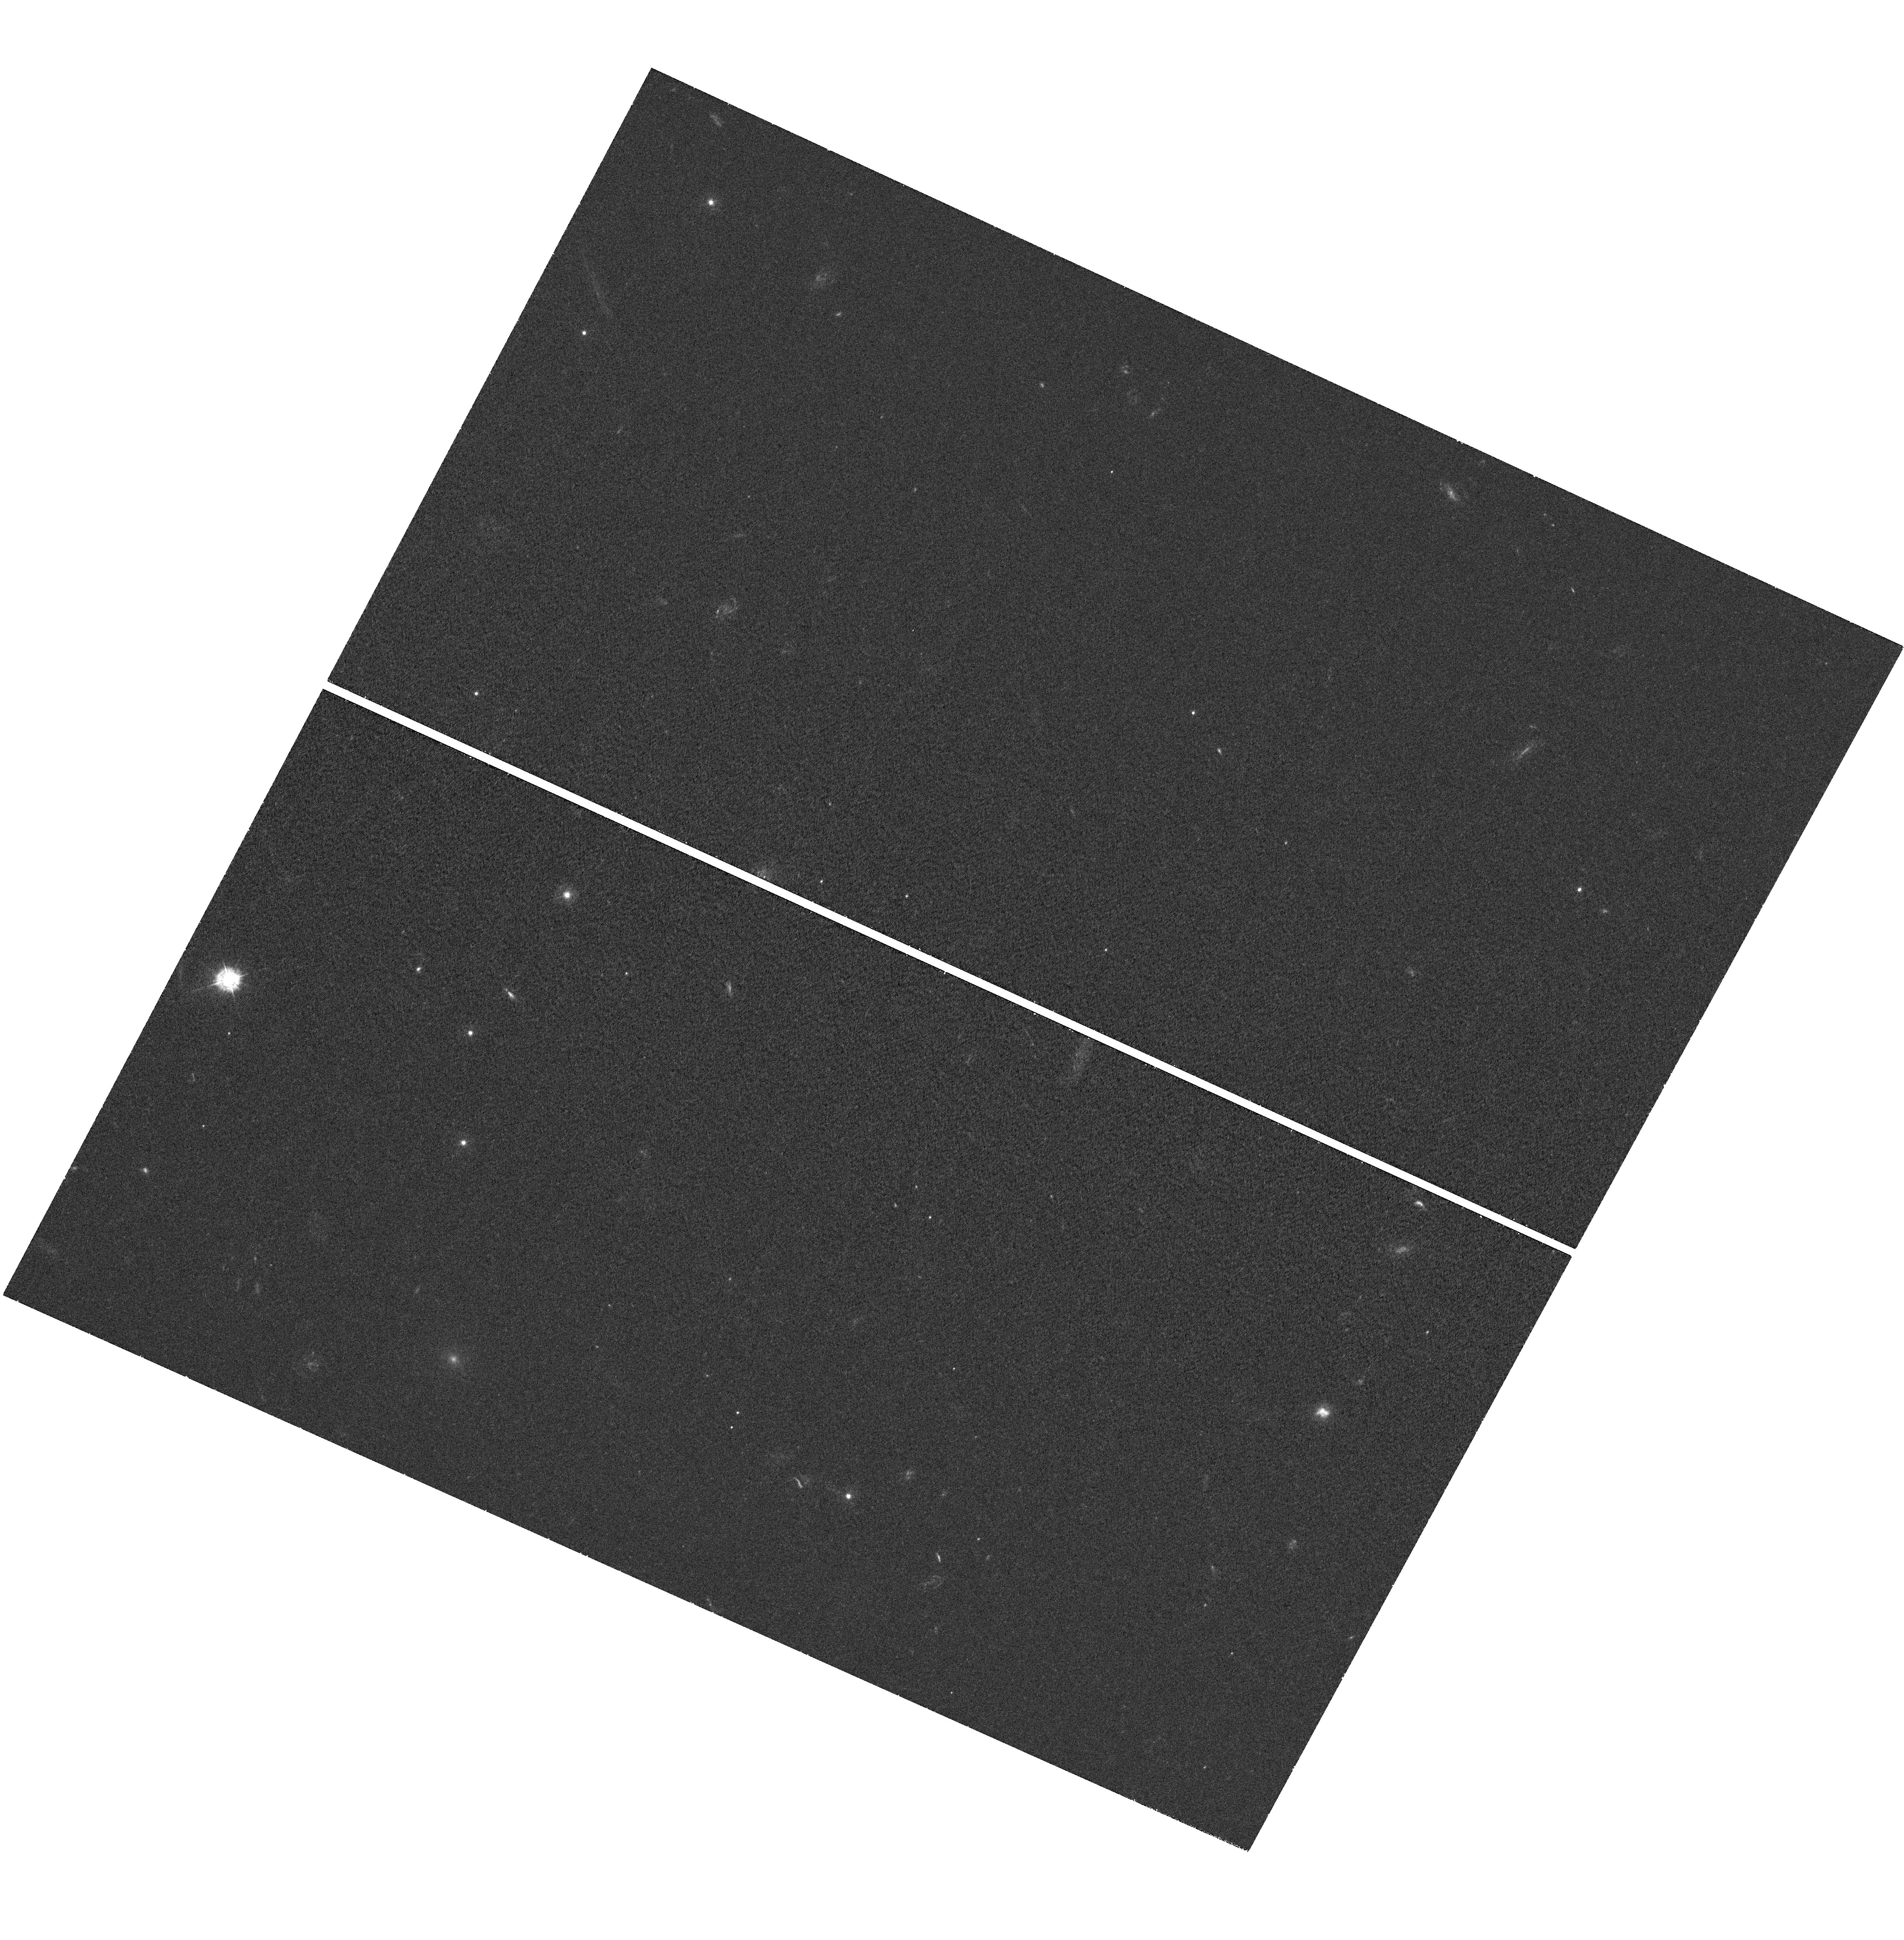
Target: MACS0717+3745
Instrument: WFC3/UVIS
Filter: F336W
Exposure: 40 min
Observation ID: hst_12103_b6_wfc3_uvis_f336w_ibflb6

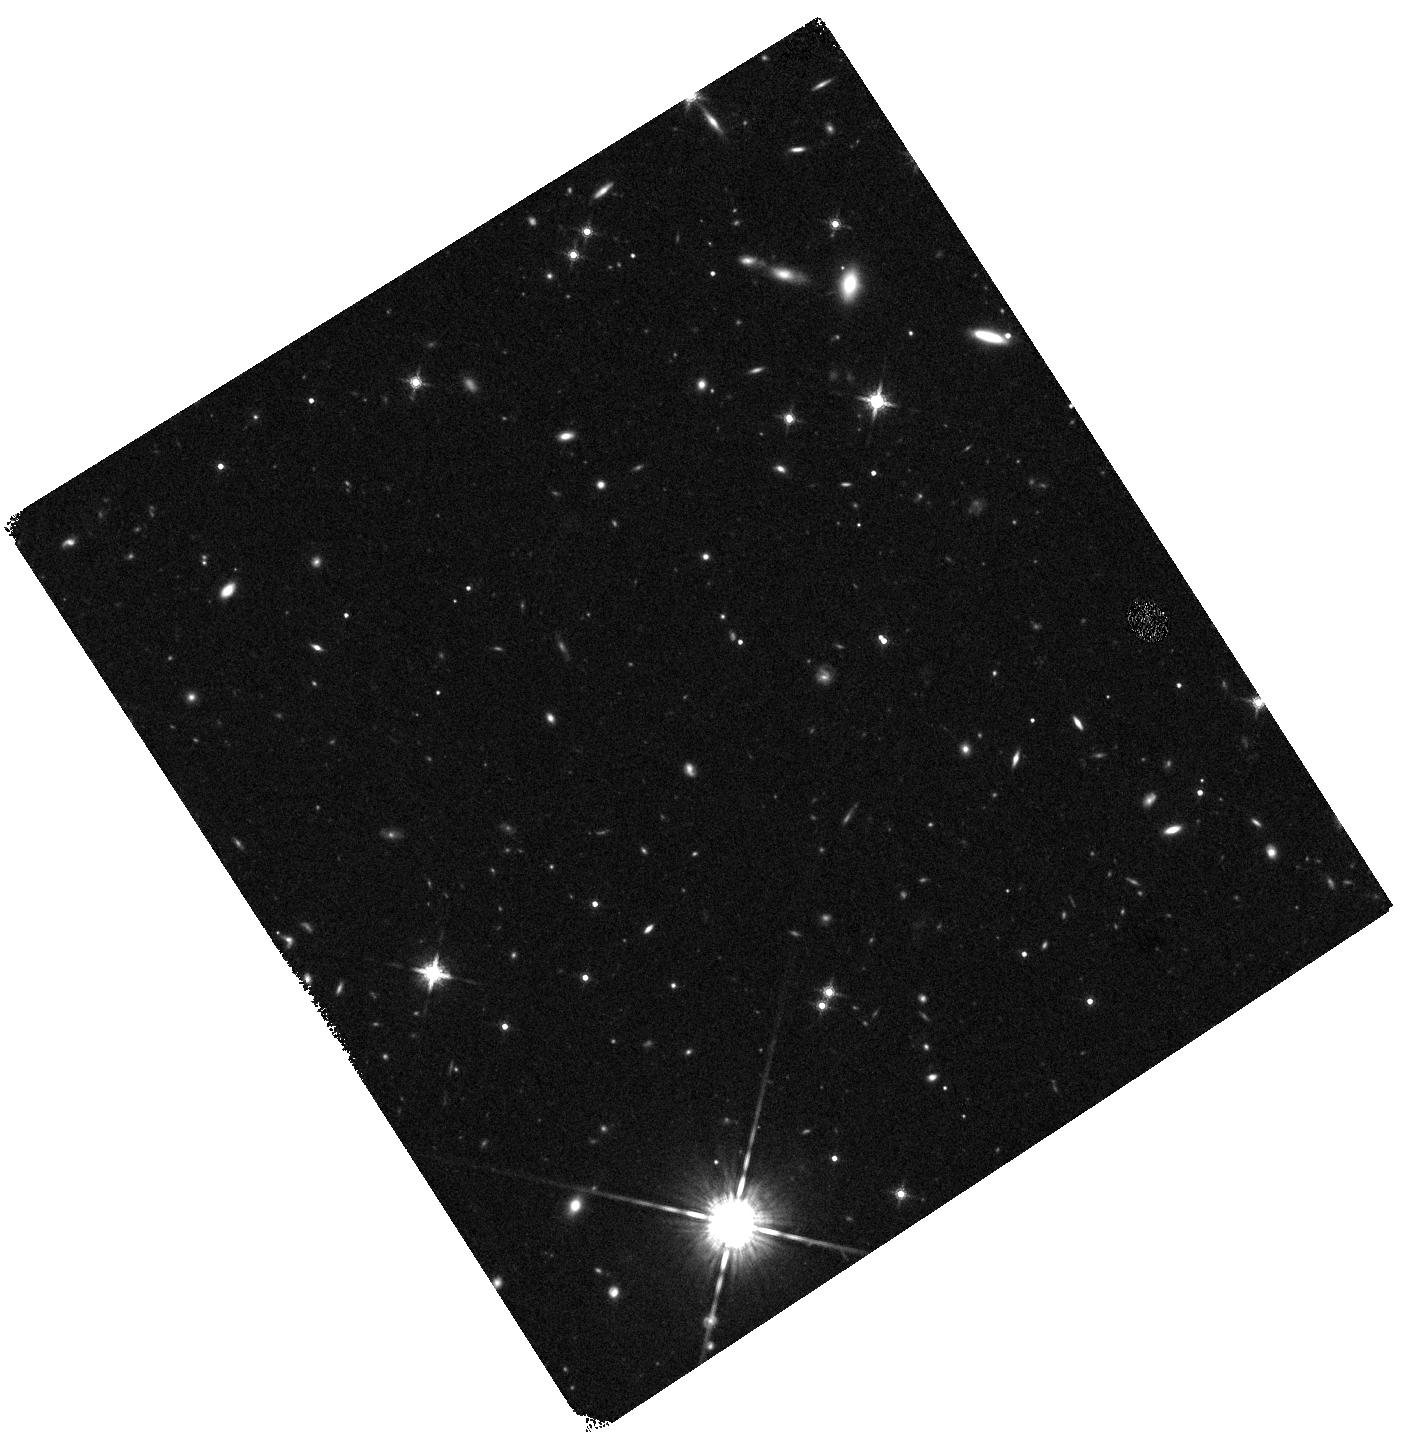
Target: MACS0717+3745-WFC3PAR1
Instrument: WFC3/IR
Filter: F160W
Exposure: 20 min
Observation ID: hst_12103_a3_wfc3_ir_f160w_ibfla3

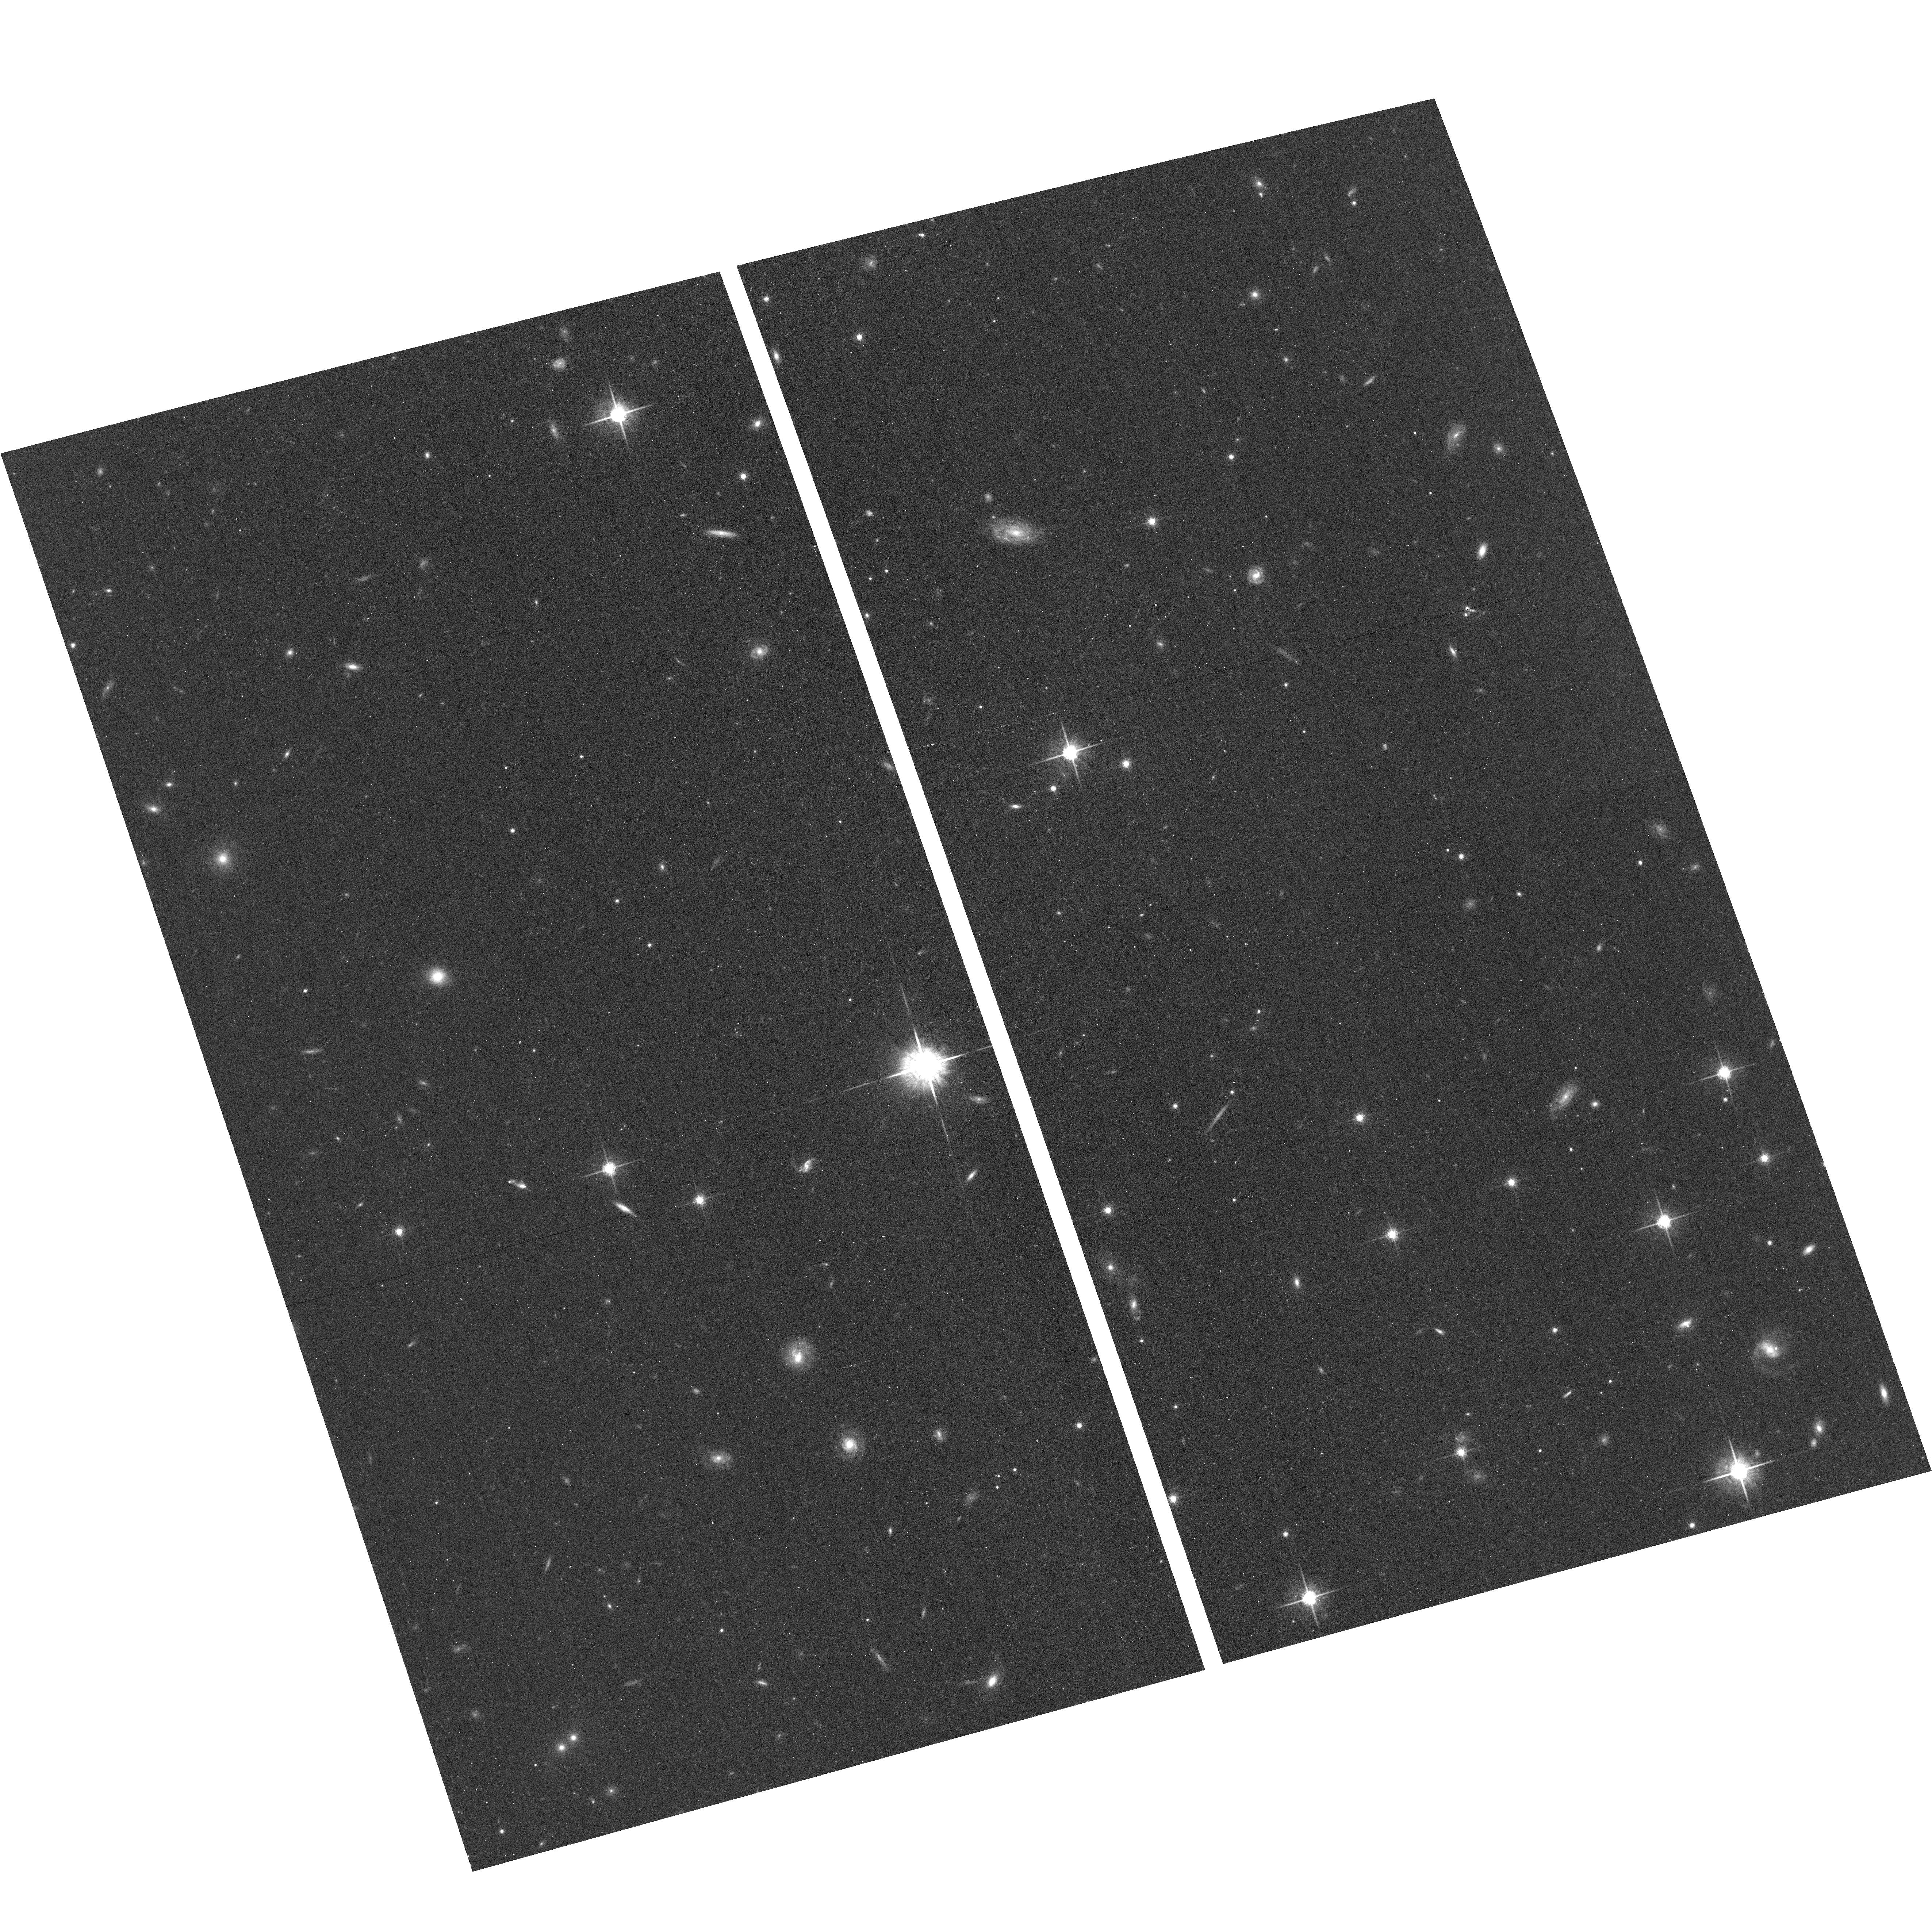
Target: MACS0717+3745-ACSPAR2
Instrument: ACS/WFC
Filter: F775W
Exposure: 13 min
Observation ID: hst_12103_b3_acs_wfc_f775w_jbflb3

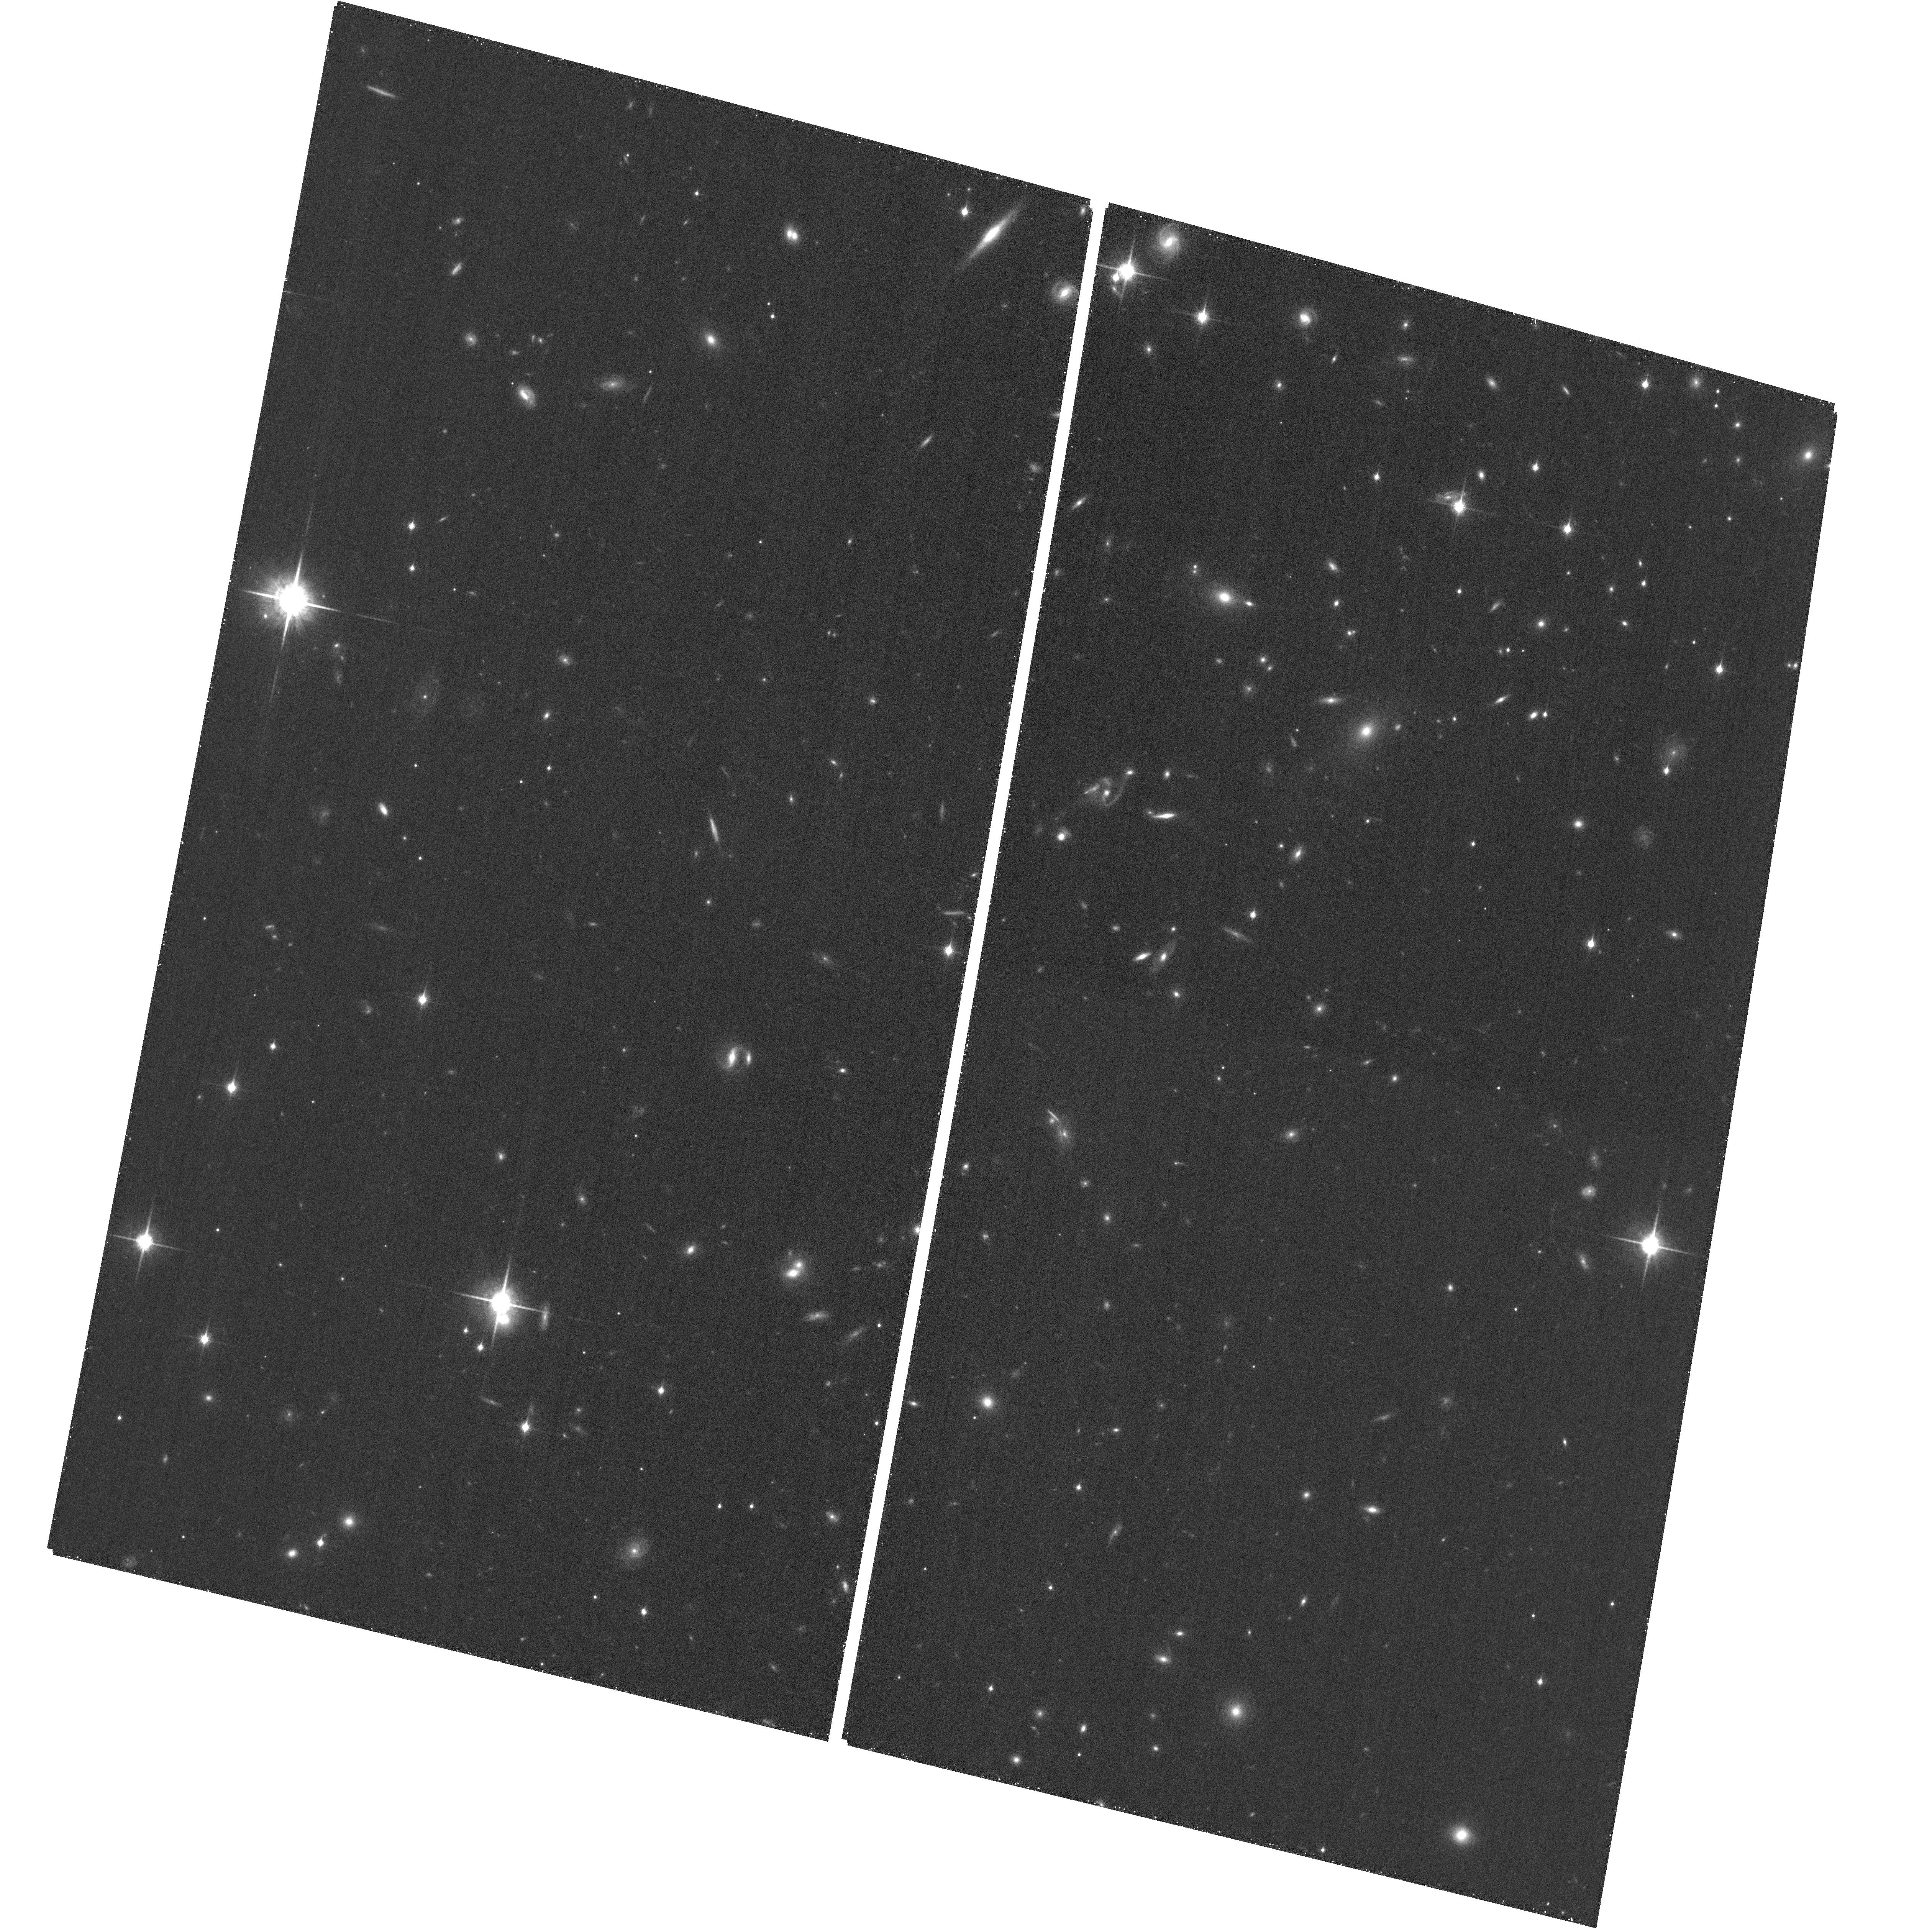
Target: MACS0717+3745-ACSPAR1
Instrument: ACS/WFC
Filter: F850LP
Exposure: 26 min
Observation ID: hst_12103_a4_acs_wfc_f850lp_jbfla4

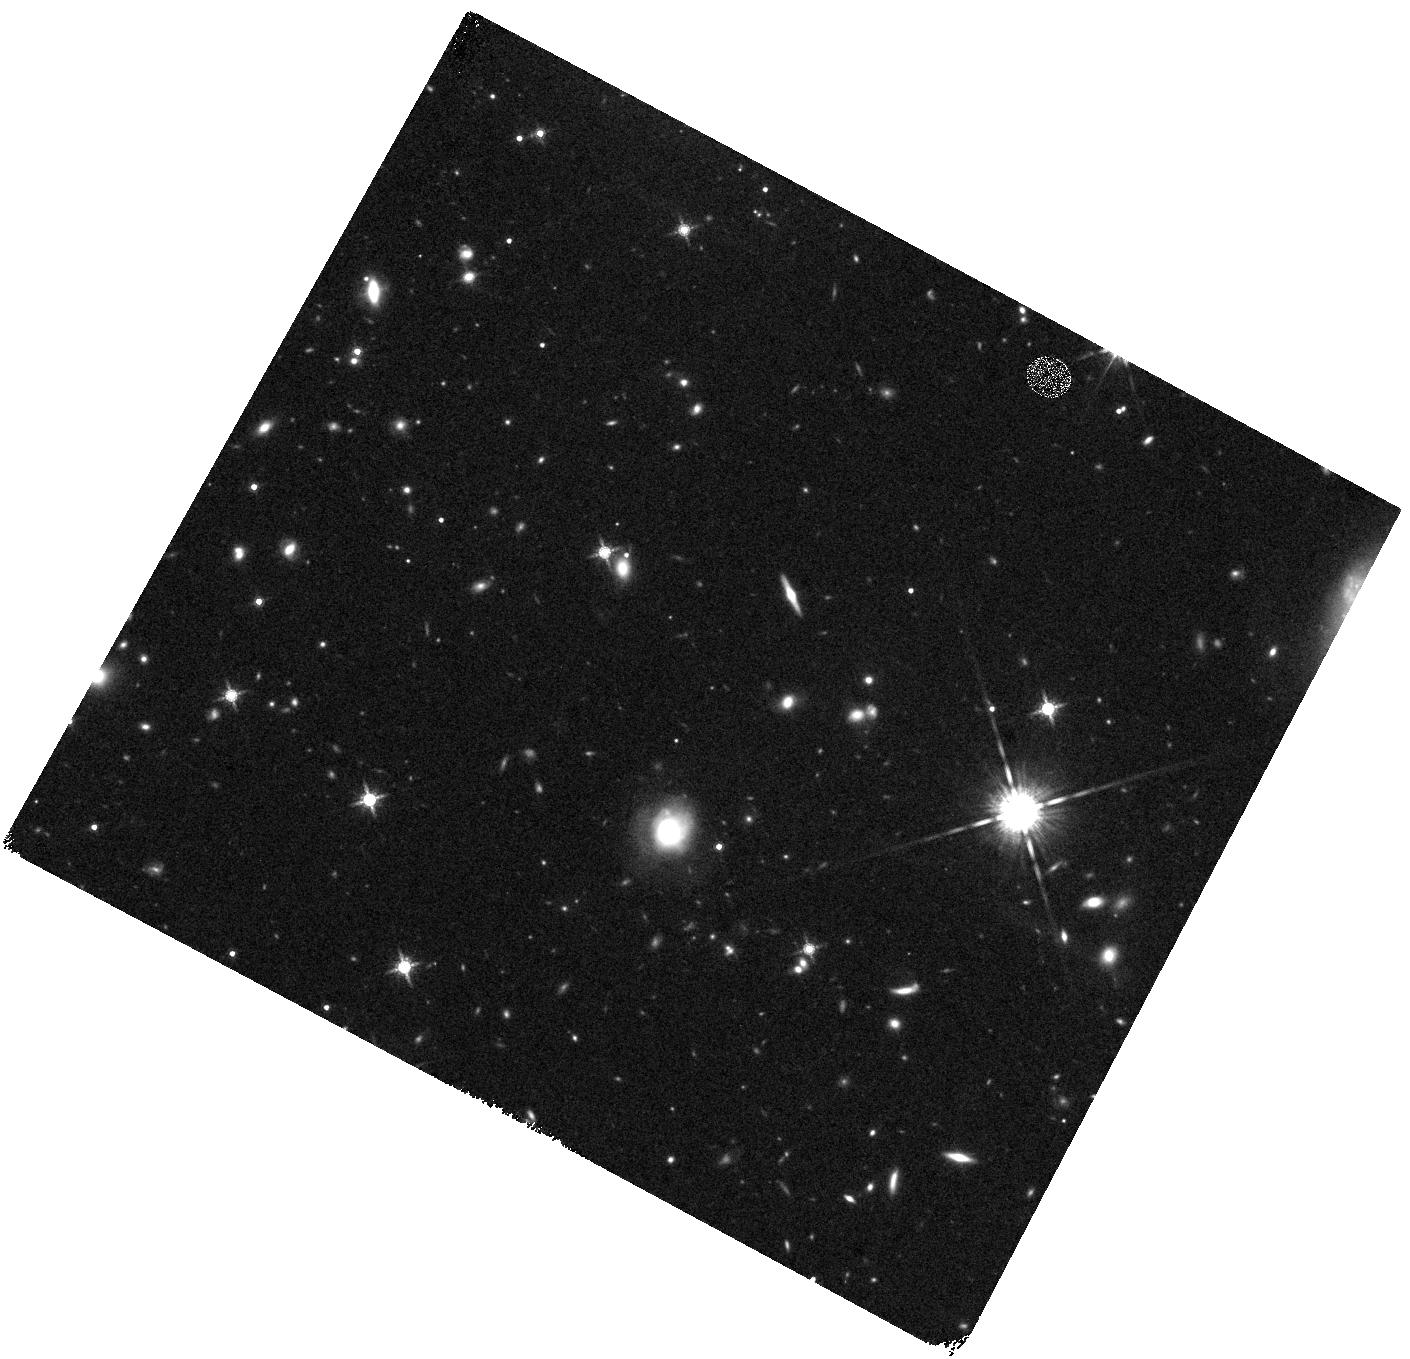
Target: MACS0717+3745-WFC3PAR2
Instrument: WFC3/IR
Filter: F160W
Exposure: 20 min
Observation ID: hst_12103_b0_wfc3_ir_f160w_ibflb0

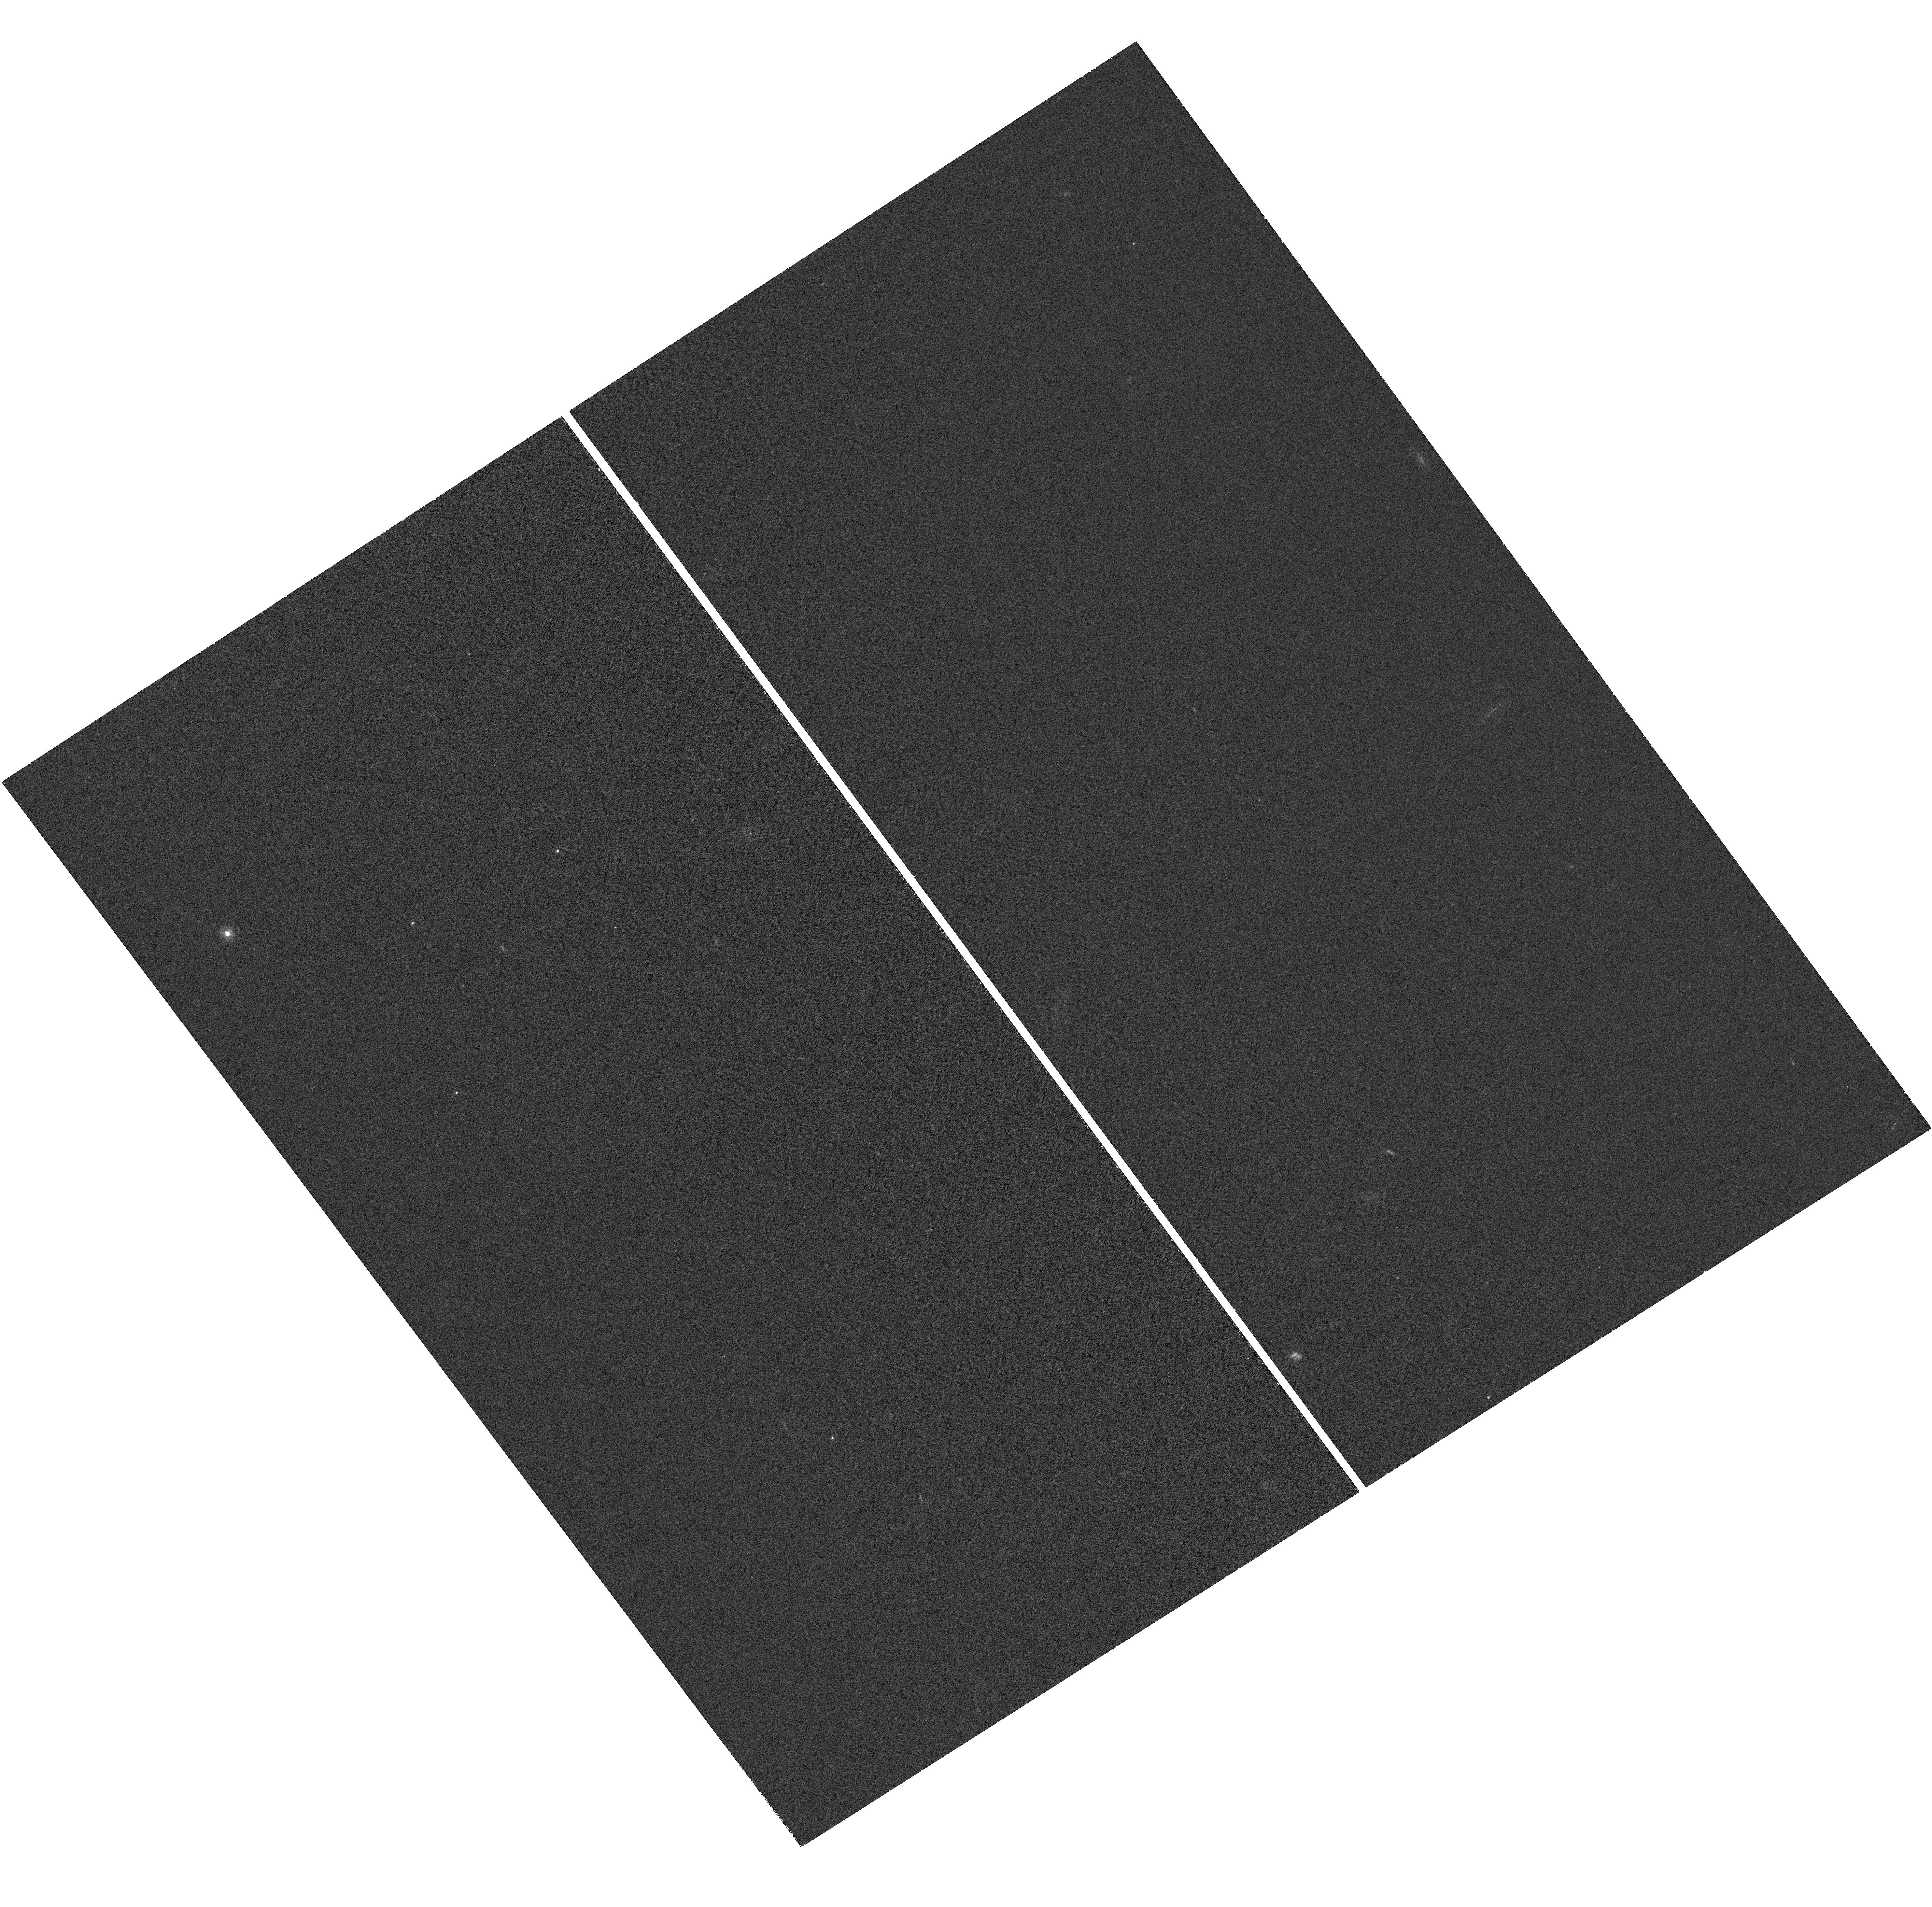
Target: MACS0717+3745
Instrument: WFC3/UVIS
Filter: F225W
Exposure: 1 h
Observation ID: hst_12103_a6_wfc3_uvis_f225w_ibfla6

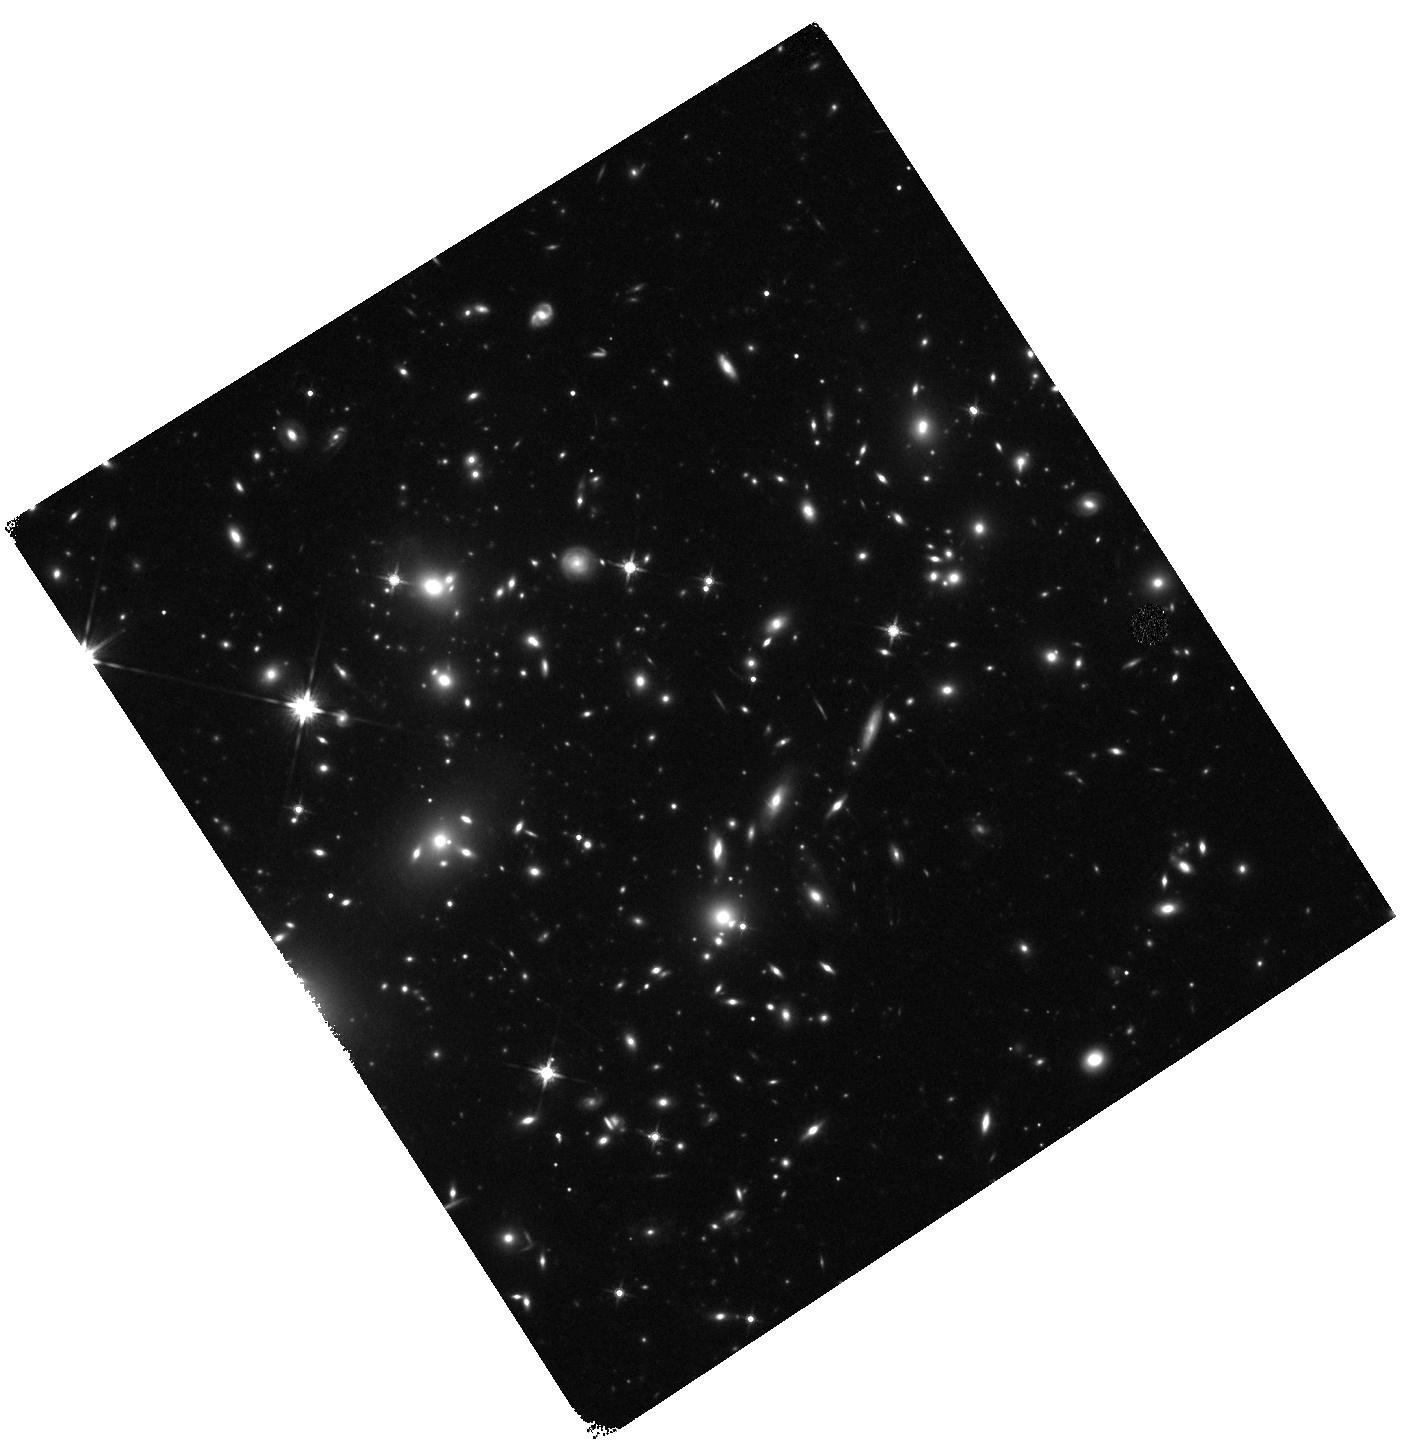
Target: MACS0717+3745
Instrument: WFC3/IR
Filter: F140W
Exposure: 17 min
Observation ID: hst_12103_a4_wfc3_ir_f140w_ibfla4

Through a Lens, Darkly - New Constraints on the Fundamental Components of the Cosmos (PI: Postman, Marc)

As the most massive objects in the universe, galaxy clusters represent important signposts in our story of structure evolution, and are the ultimate telescopic lenses, placing gravitationally lensed galaxies from the earliest epochs in comfortable reach for careful study. We take full advantage of the refurbished ACS and WFC3 cameras to deliver deep 14-filter images of 25 carefully chosen clusters. These will enable us to address timely and substantive questions about dark matter, dark energy, and galaxy evolution well beyond z=7. These X-ray clusters are chosen to be free of lensing bias and to span a wide range of redshift and mass. By combining strong and weak lensing, we will obtain the definitive mass profile of relaxed clusters to confront the distinctive prediction of the standard LambdaCDM model. Detailed maps of internal structure will be enabled by ~1, 000 new multiply-imaged lensed sources to AB=26, all with precise (2% x (1+z)) photometric redshift measurements, thanks to WFC3's UV and IR coverage. A supernovae search in parallel (with low magnification uncertainties) will extend the Hubble diagram of SN1a to z>1.5, testing the constancy of dark energy with time and probing progenitor evolution. Our homogeneous panchromatic deep imaging of this cluster sample will constitute a vast legacy archive for studies of the formation and evolution of structure.